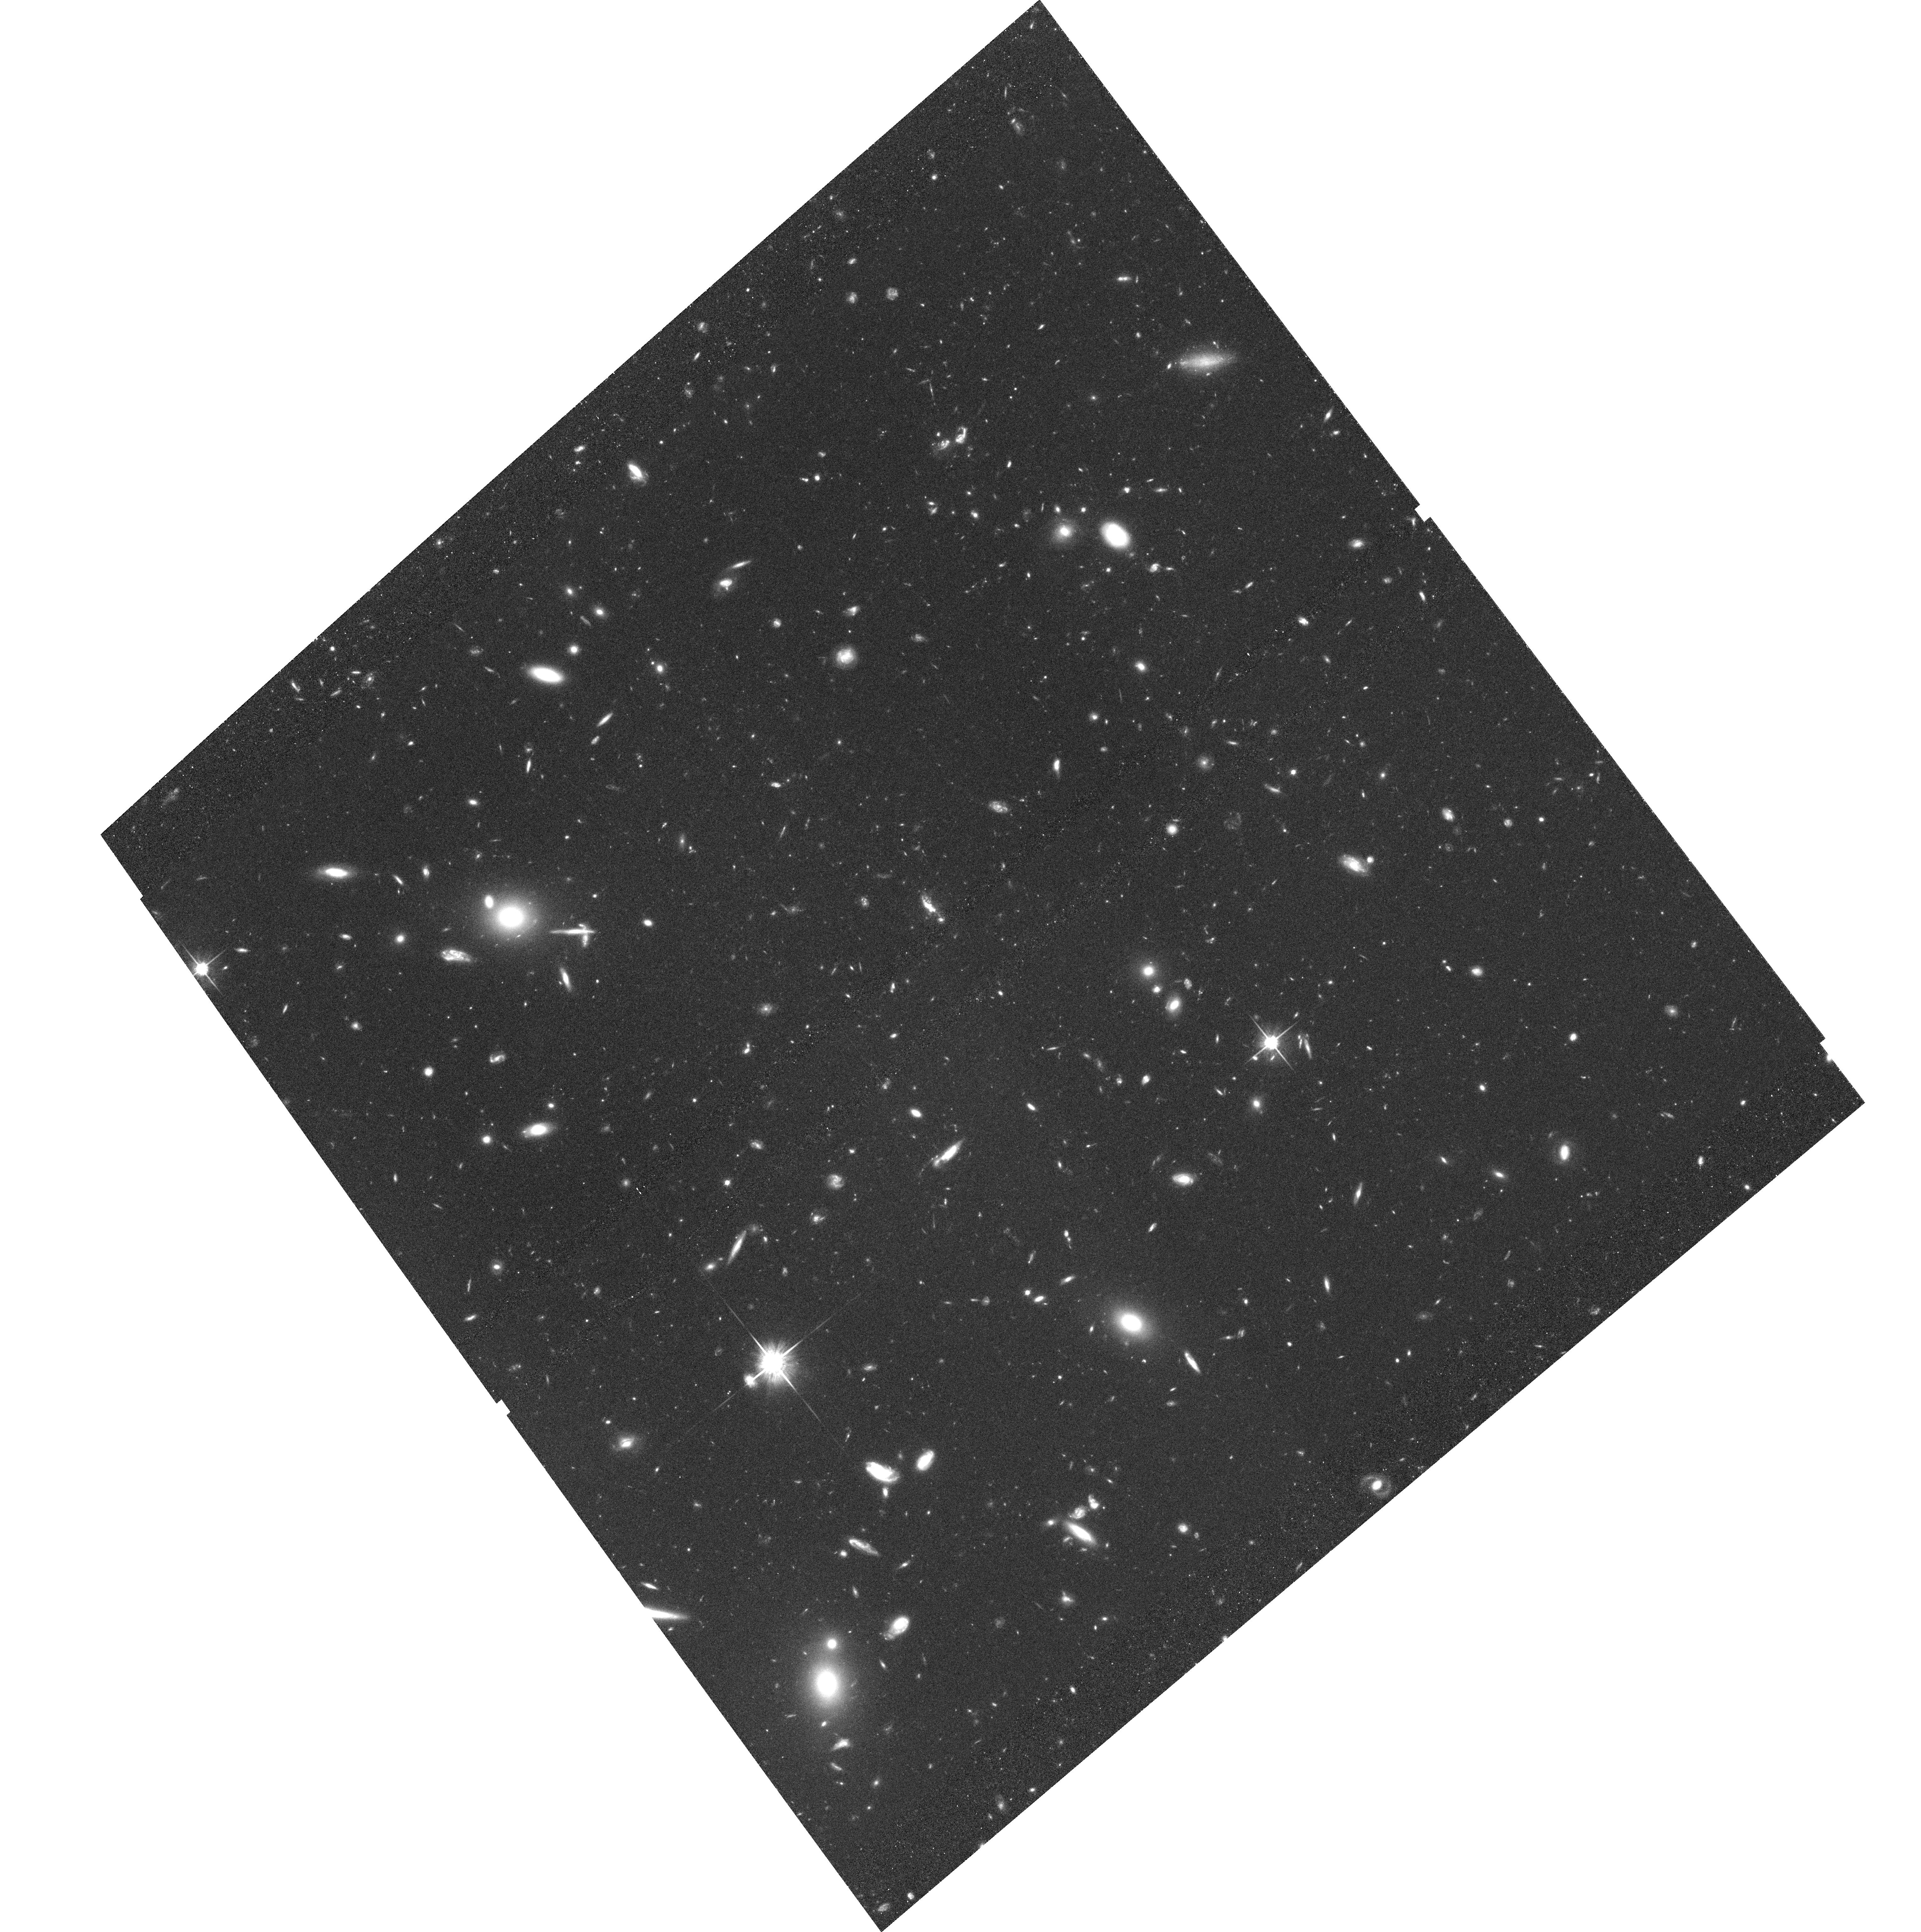
Target: MRC0139-273. Instrument: ACS/WFC. Filter: F814W. Exposure: 1.4 h. Observation ID: hst_9764_03_acs_wfc_f814w_j8nu03

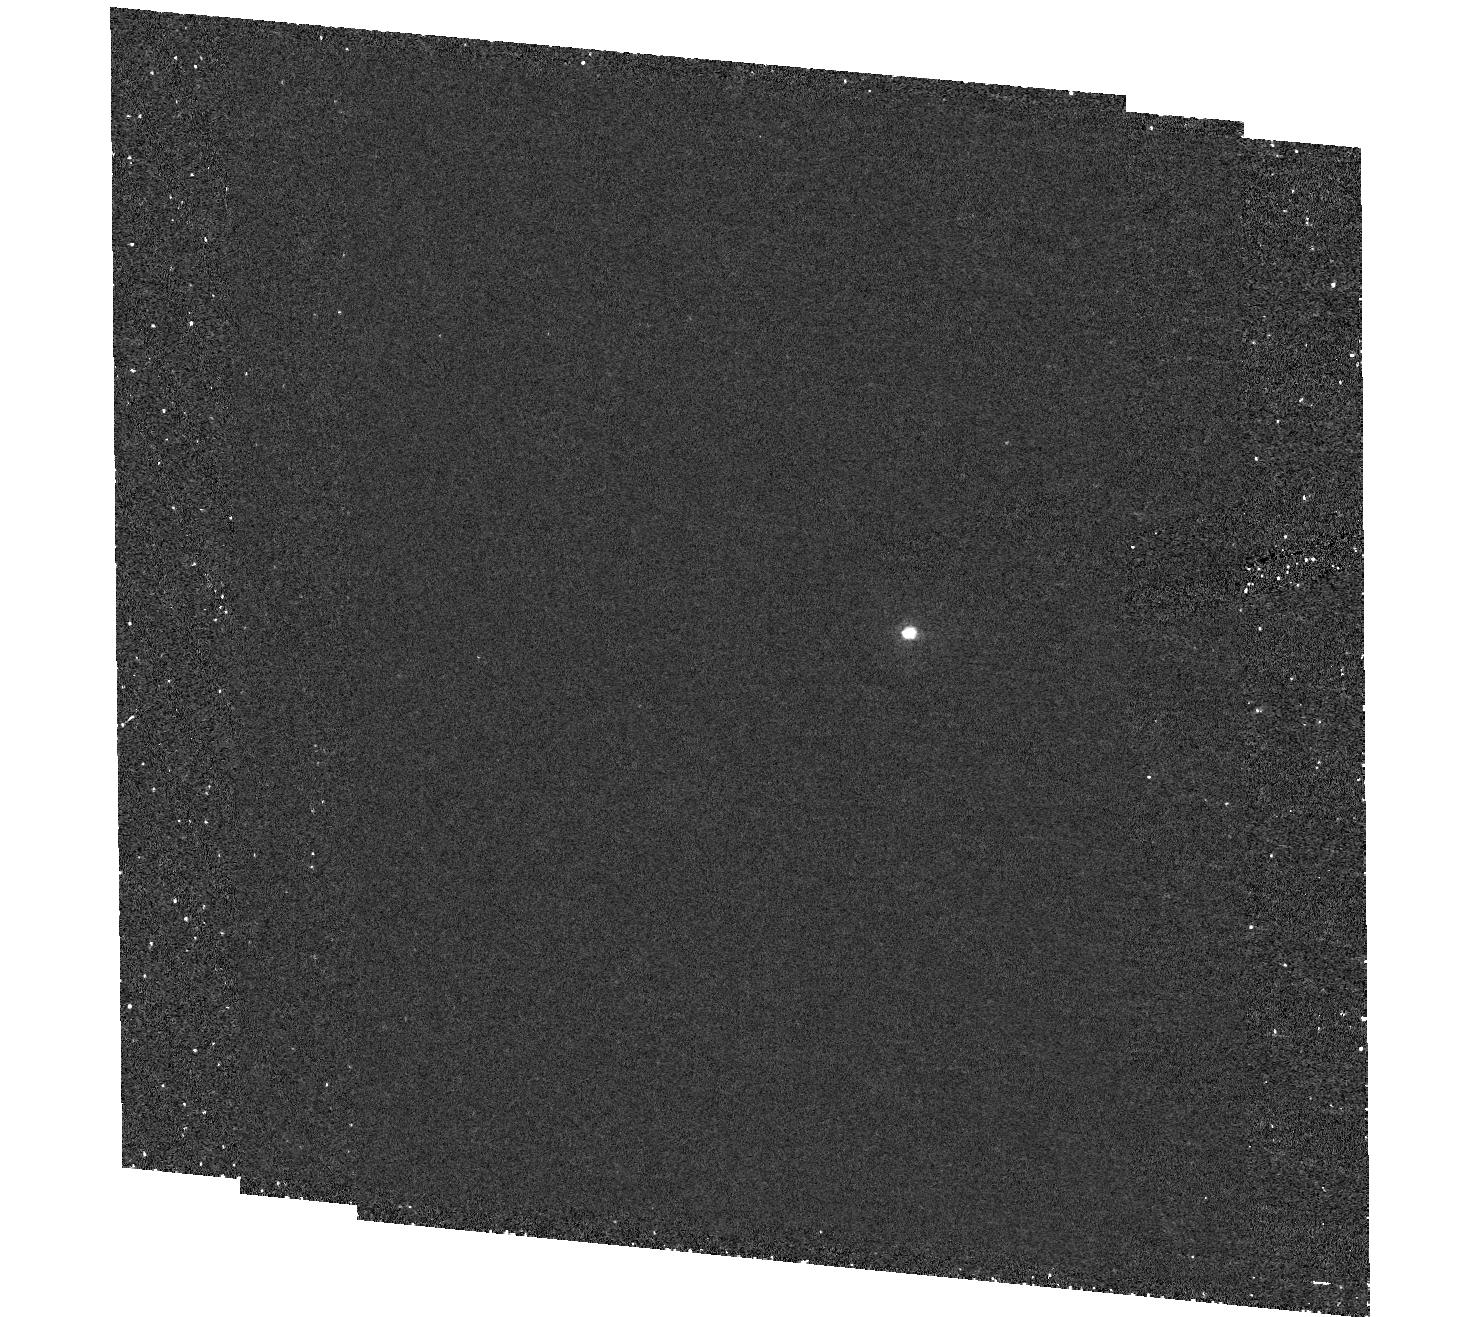
Target: field at RA 307.032°, Dec -15.356°. Instrument: ACS/HRC. Filter: F250W. Exposure: 1.9 h. Observation ID: hst_9764_05_acs_hrc_f250w_j8nu05

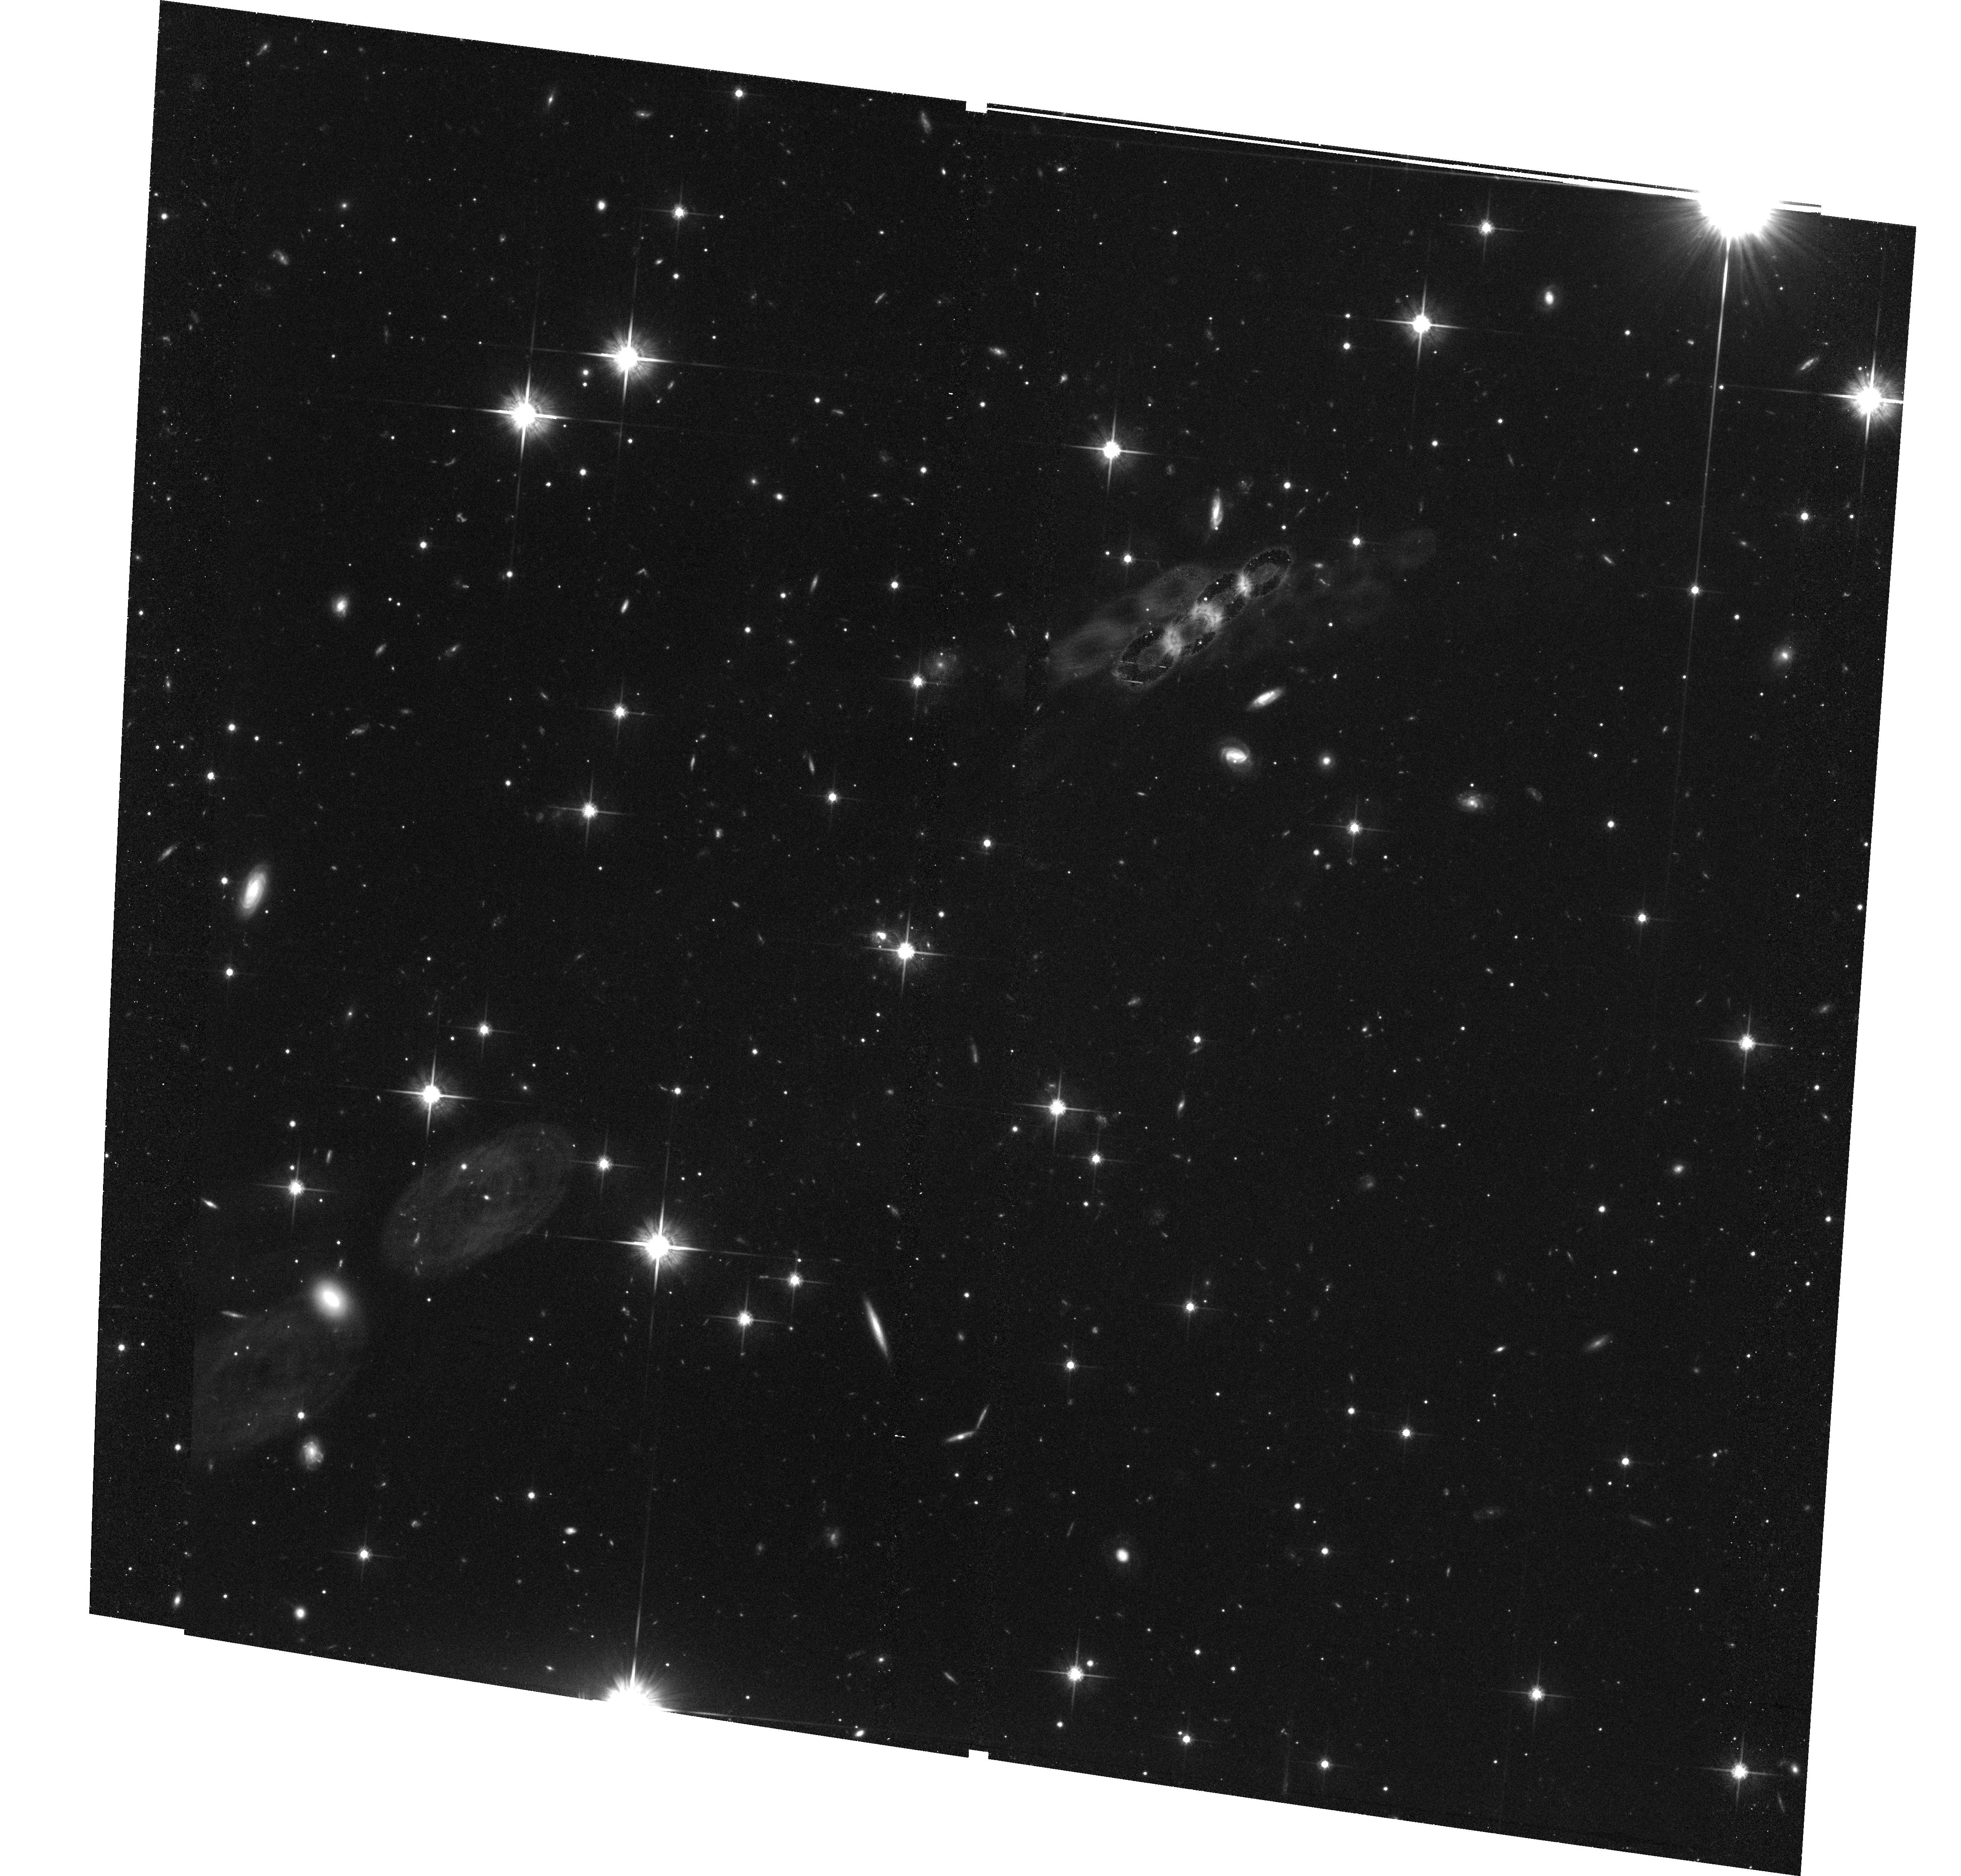
Target: MRC2025-155. Instrument: ACS/WFC. Filter: F814W. Exposure: 1.4 h. Observation ID: hst_9764_06_acs_wfc_f814w_j8nu06

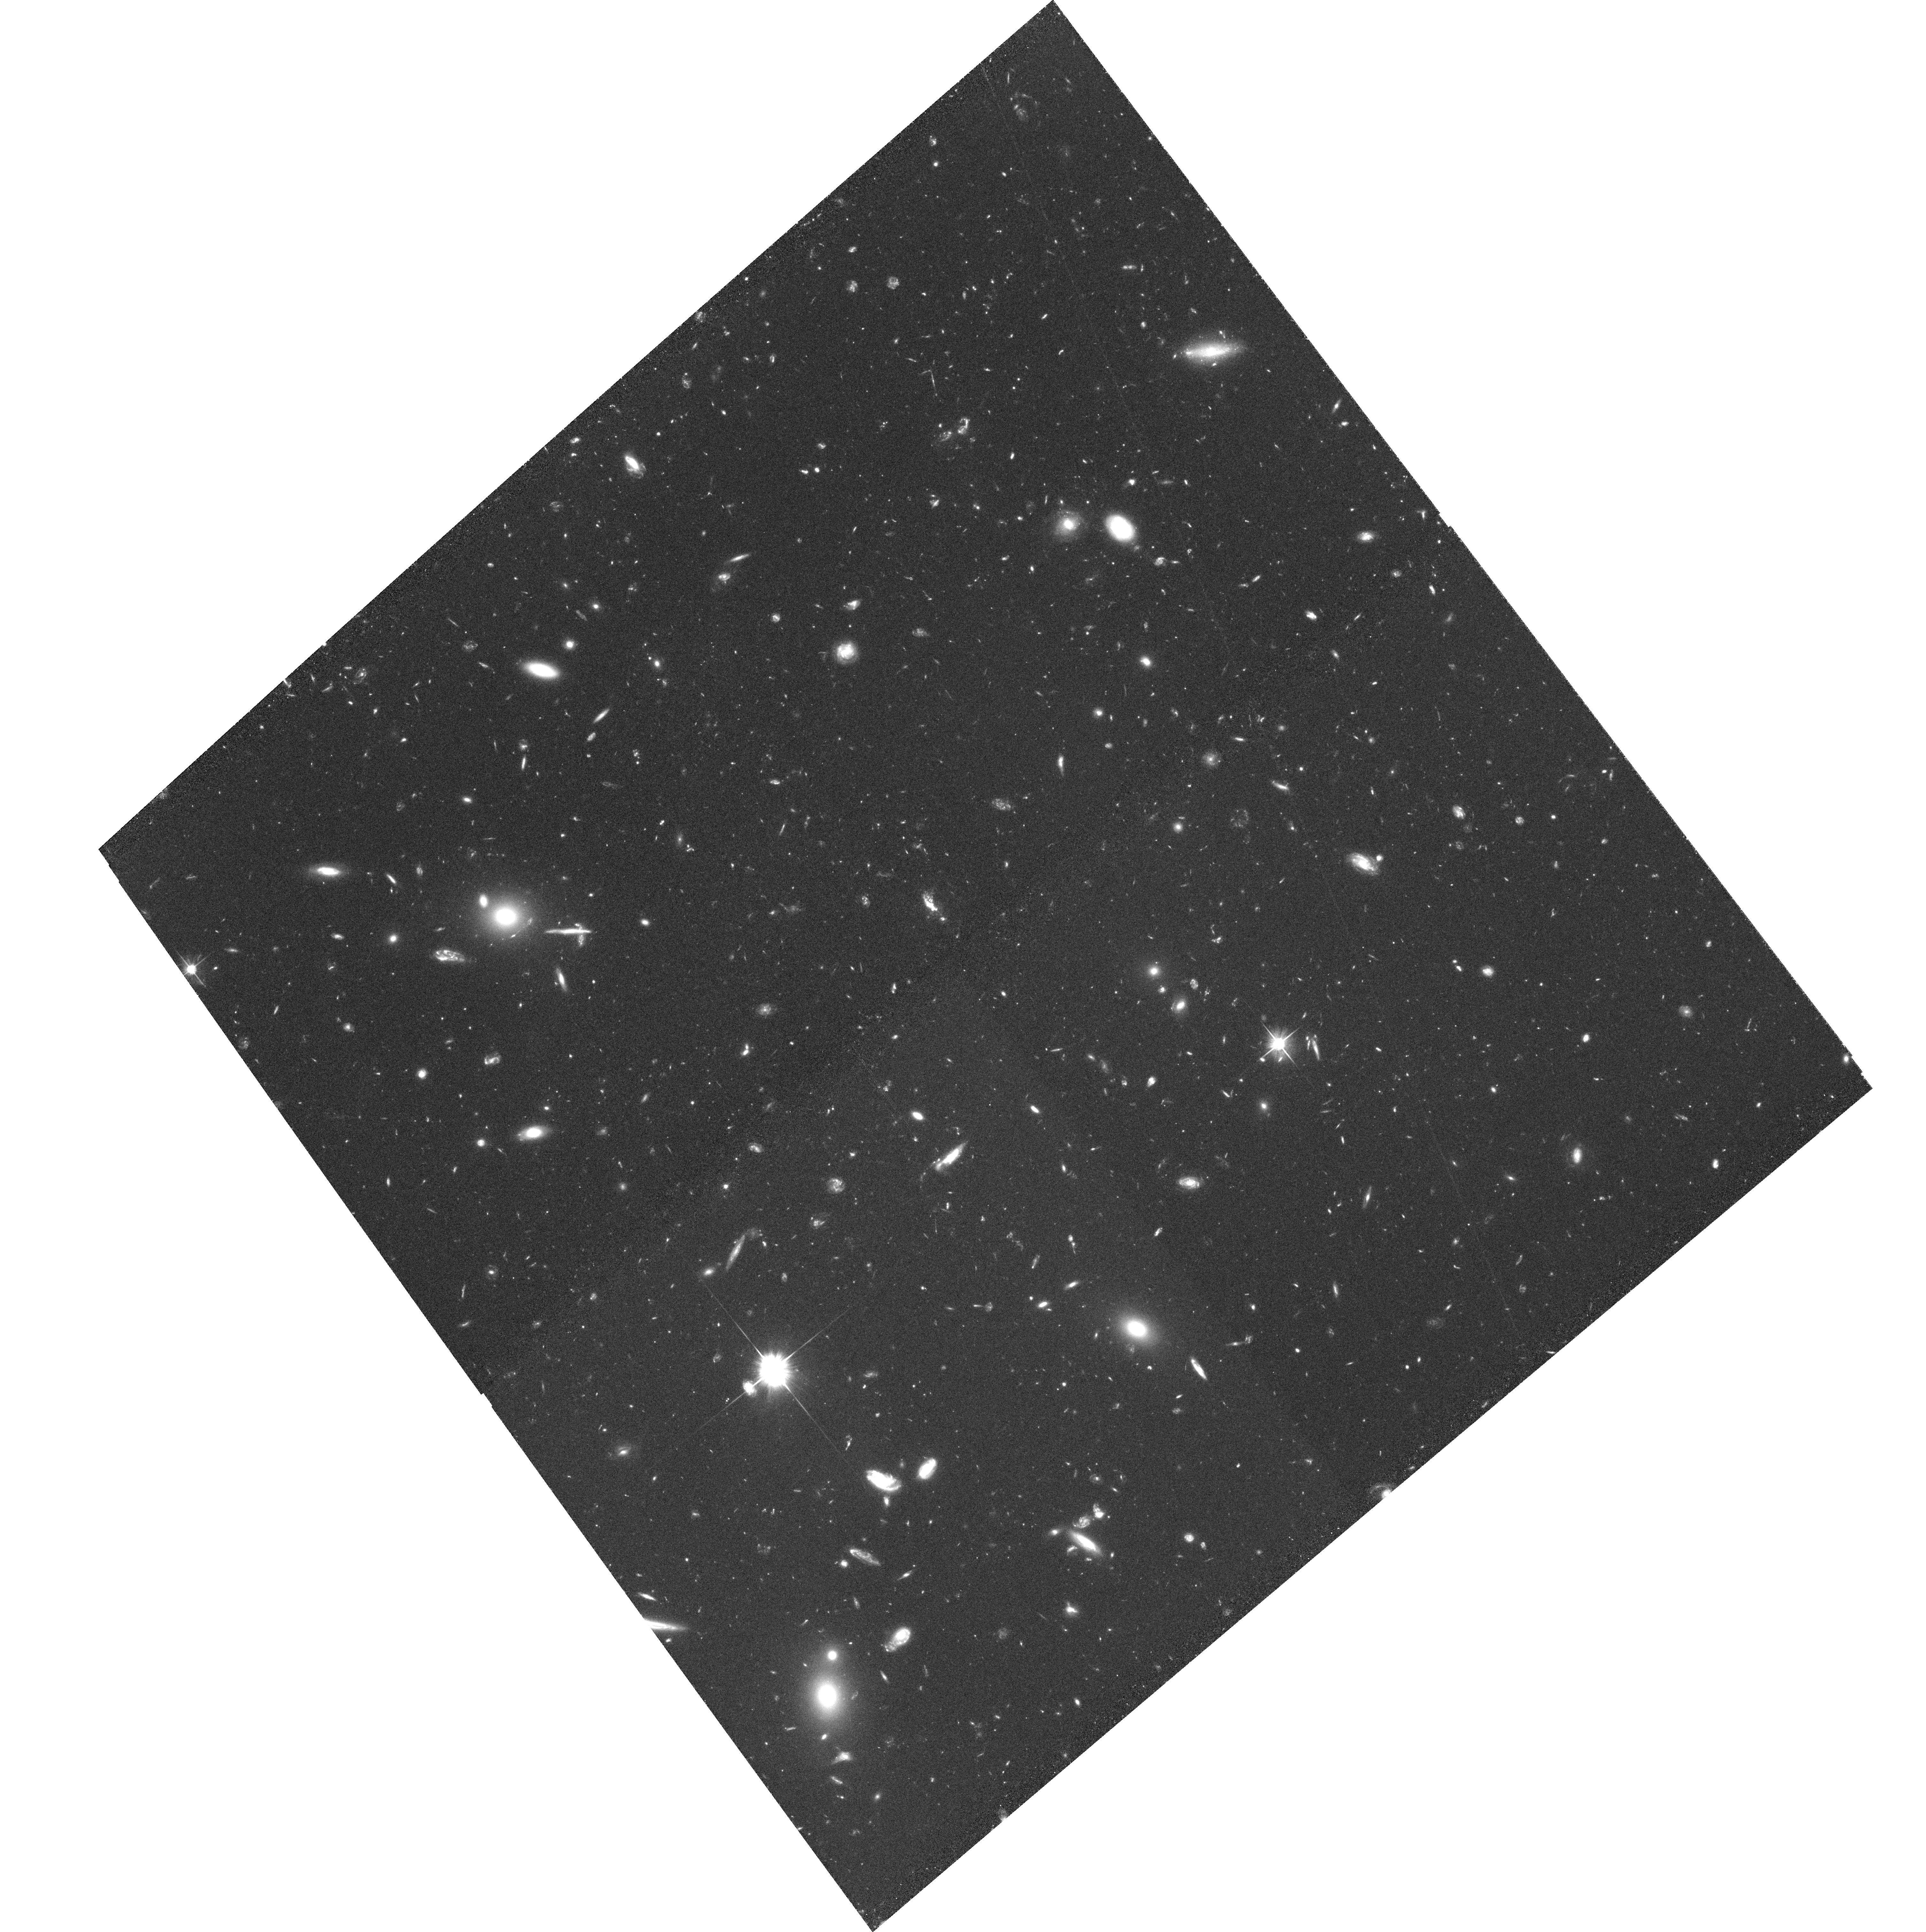
Target: MRC0139-273. Instrument: ACS/WFC. Filter: F606W. Exposure: 2.1 h. Observation ID: hst_9764_01_acs_wfc_f606w_j8nu01

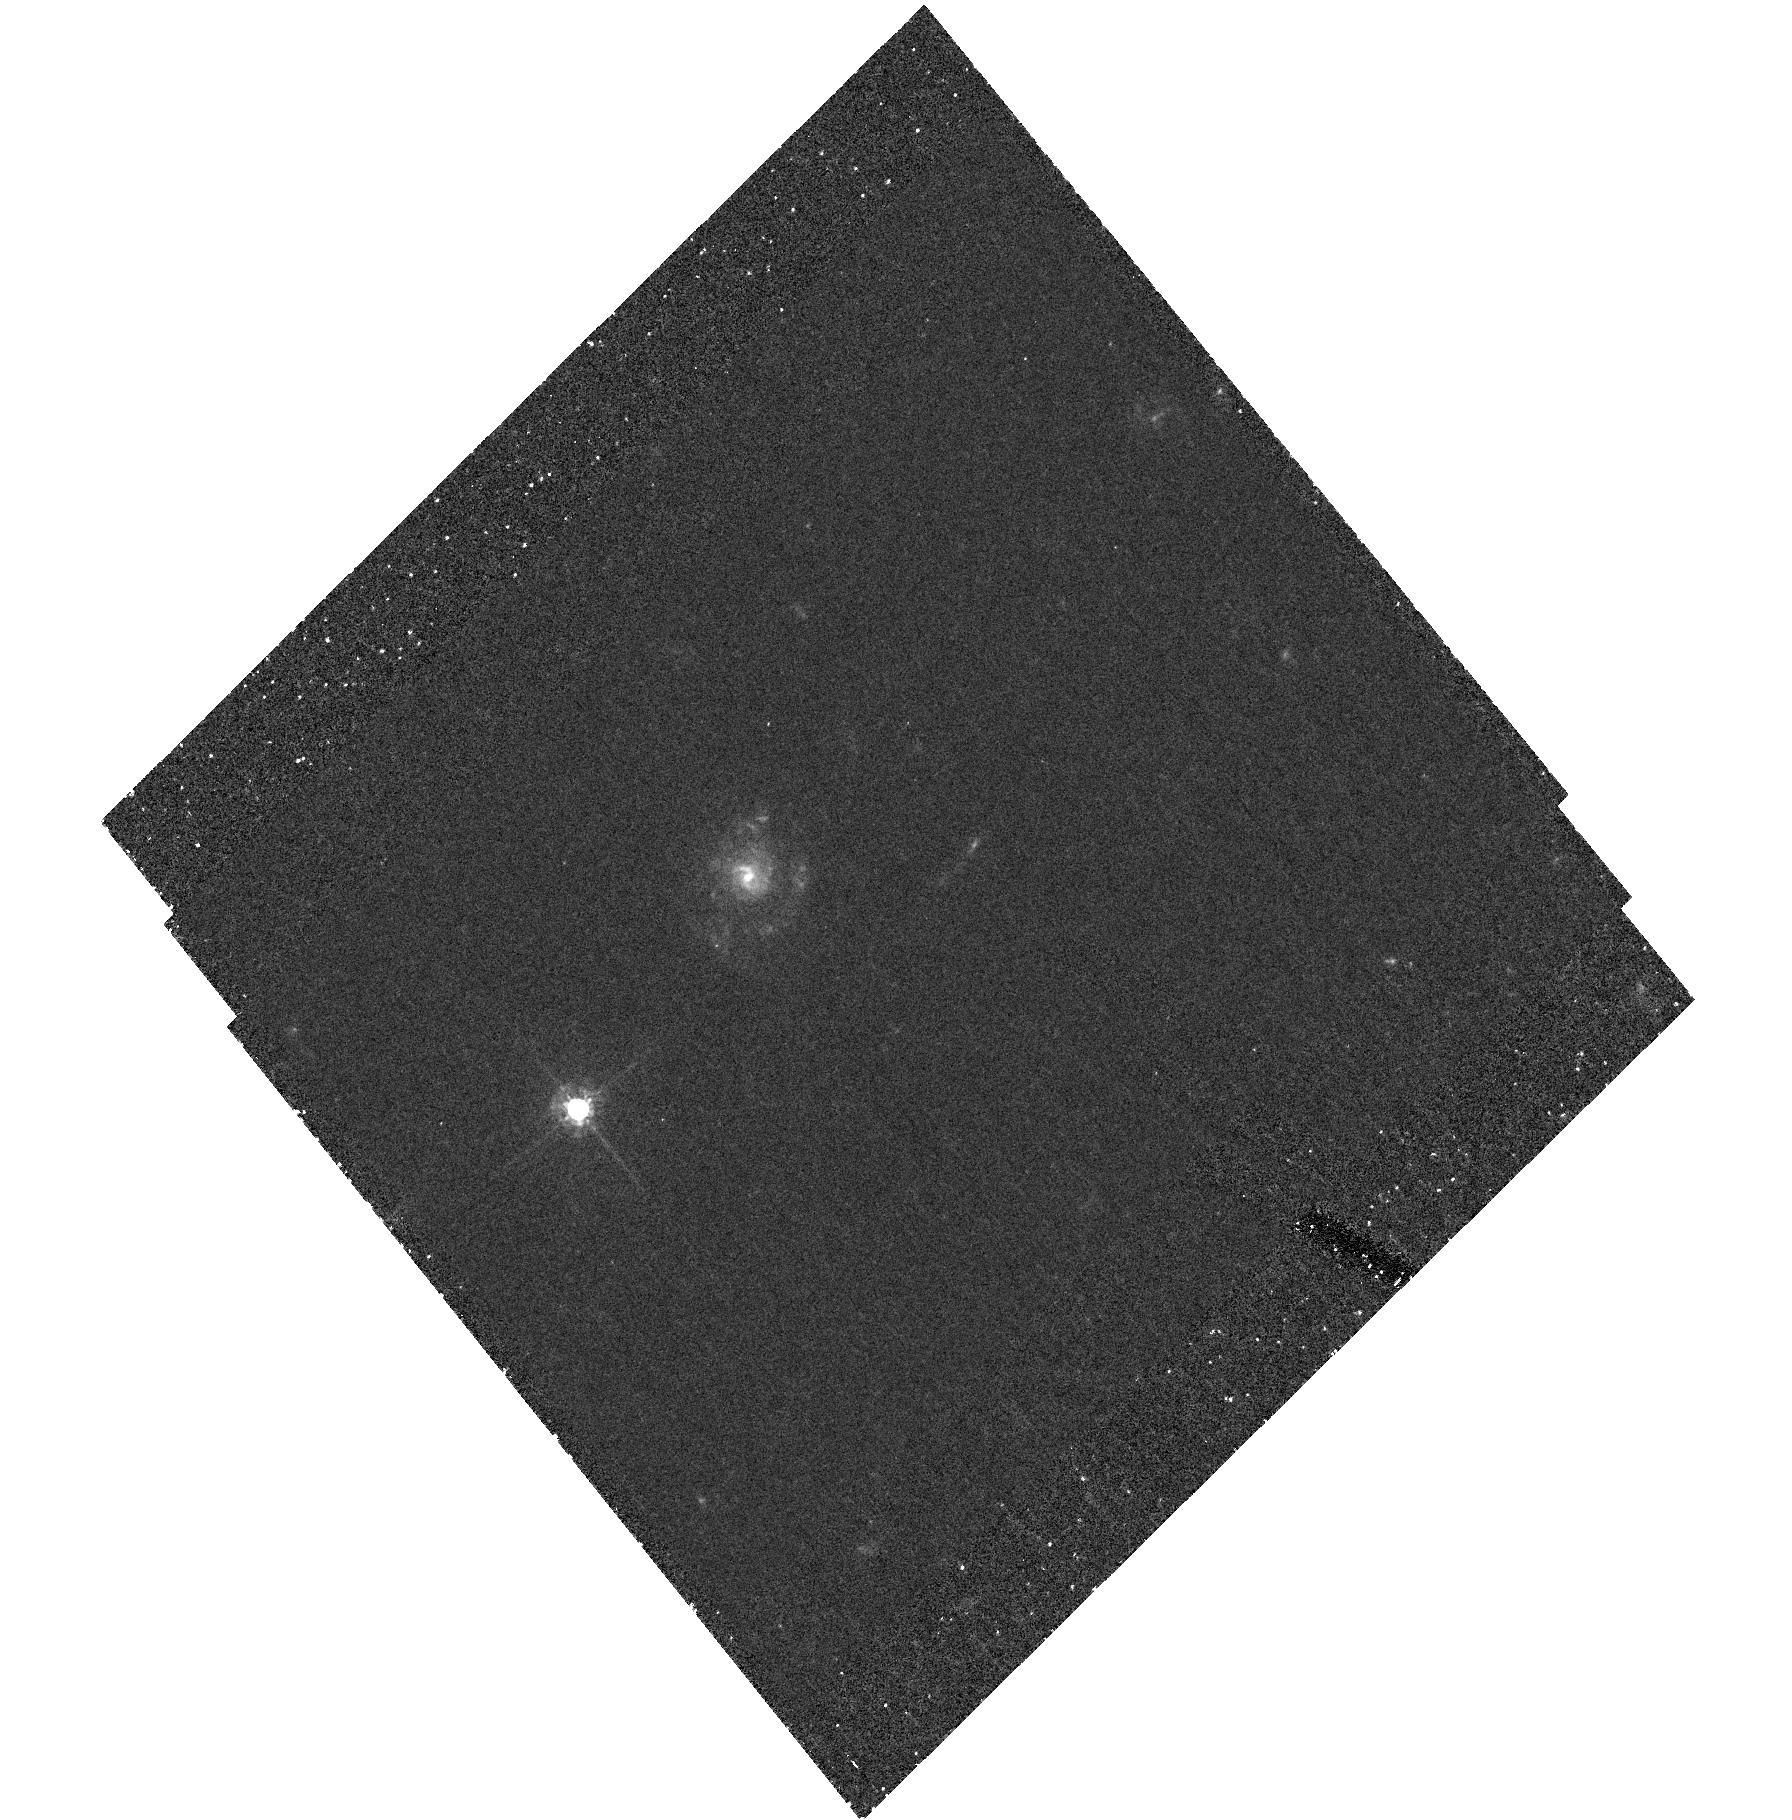
Target: field at RA 25.364°, Dec -27.103°. Instrument: ACS/HRC. Filter: F555W. Exposure: 1.9 h. Observation ID: hst_9764_01_acs_hrc_f555w_j8nu01

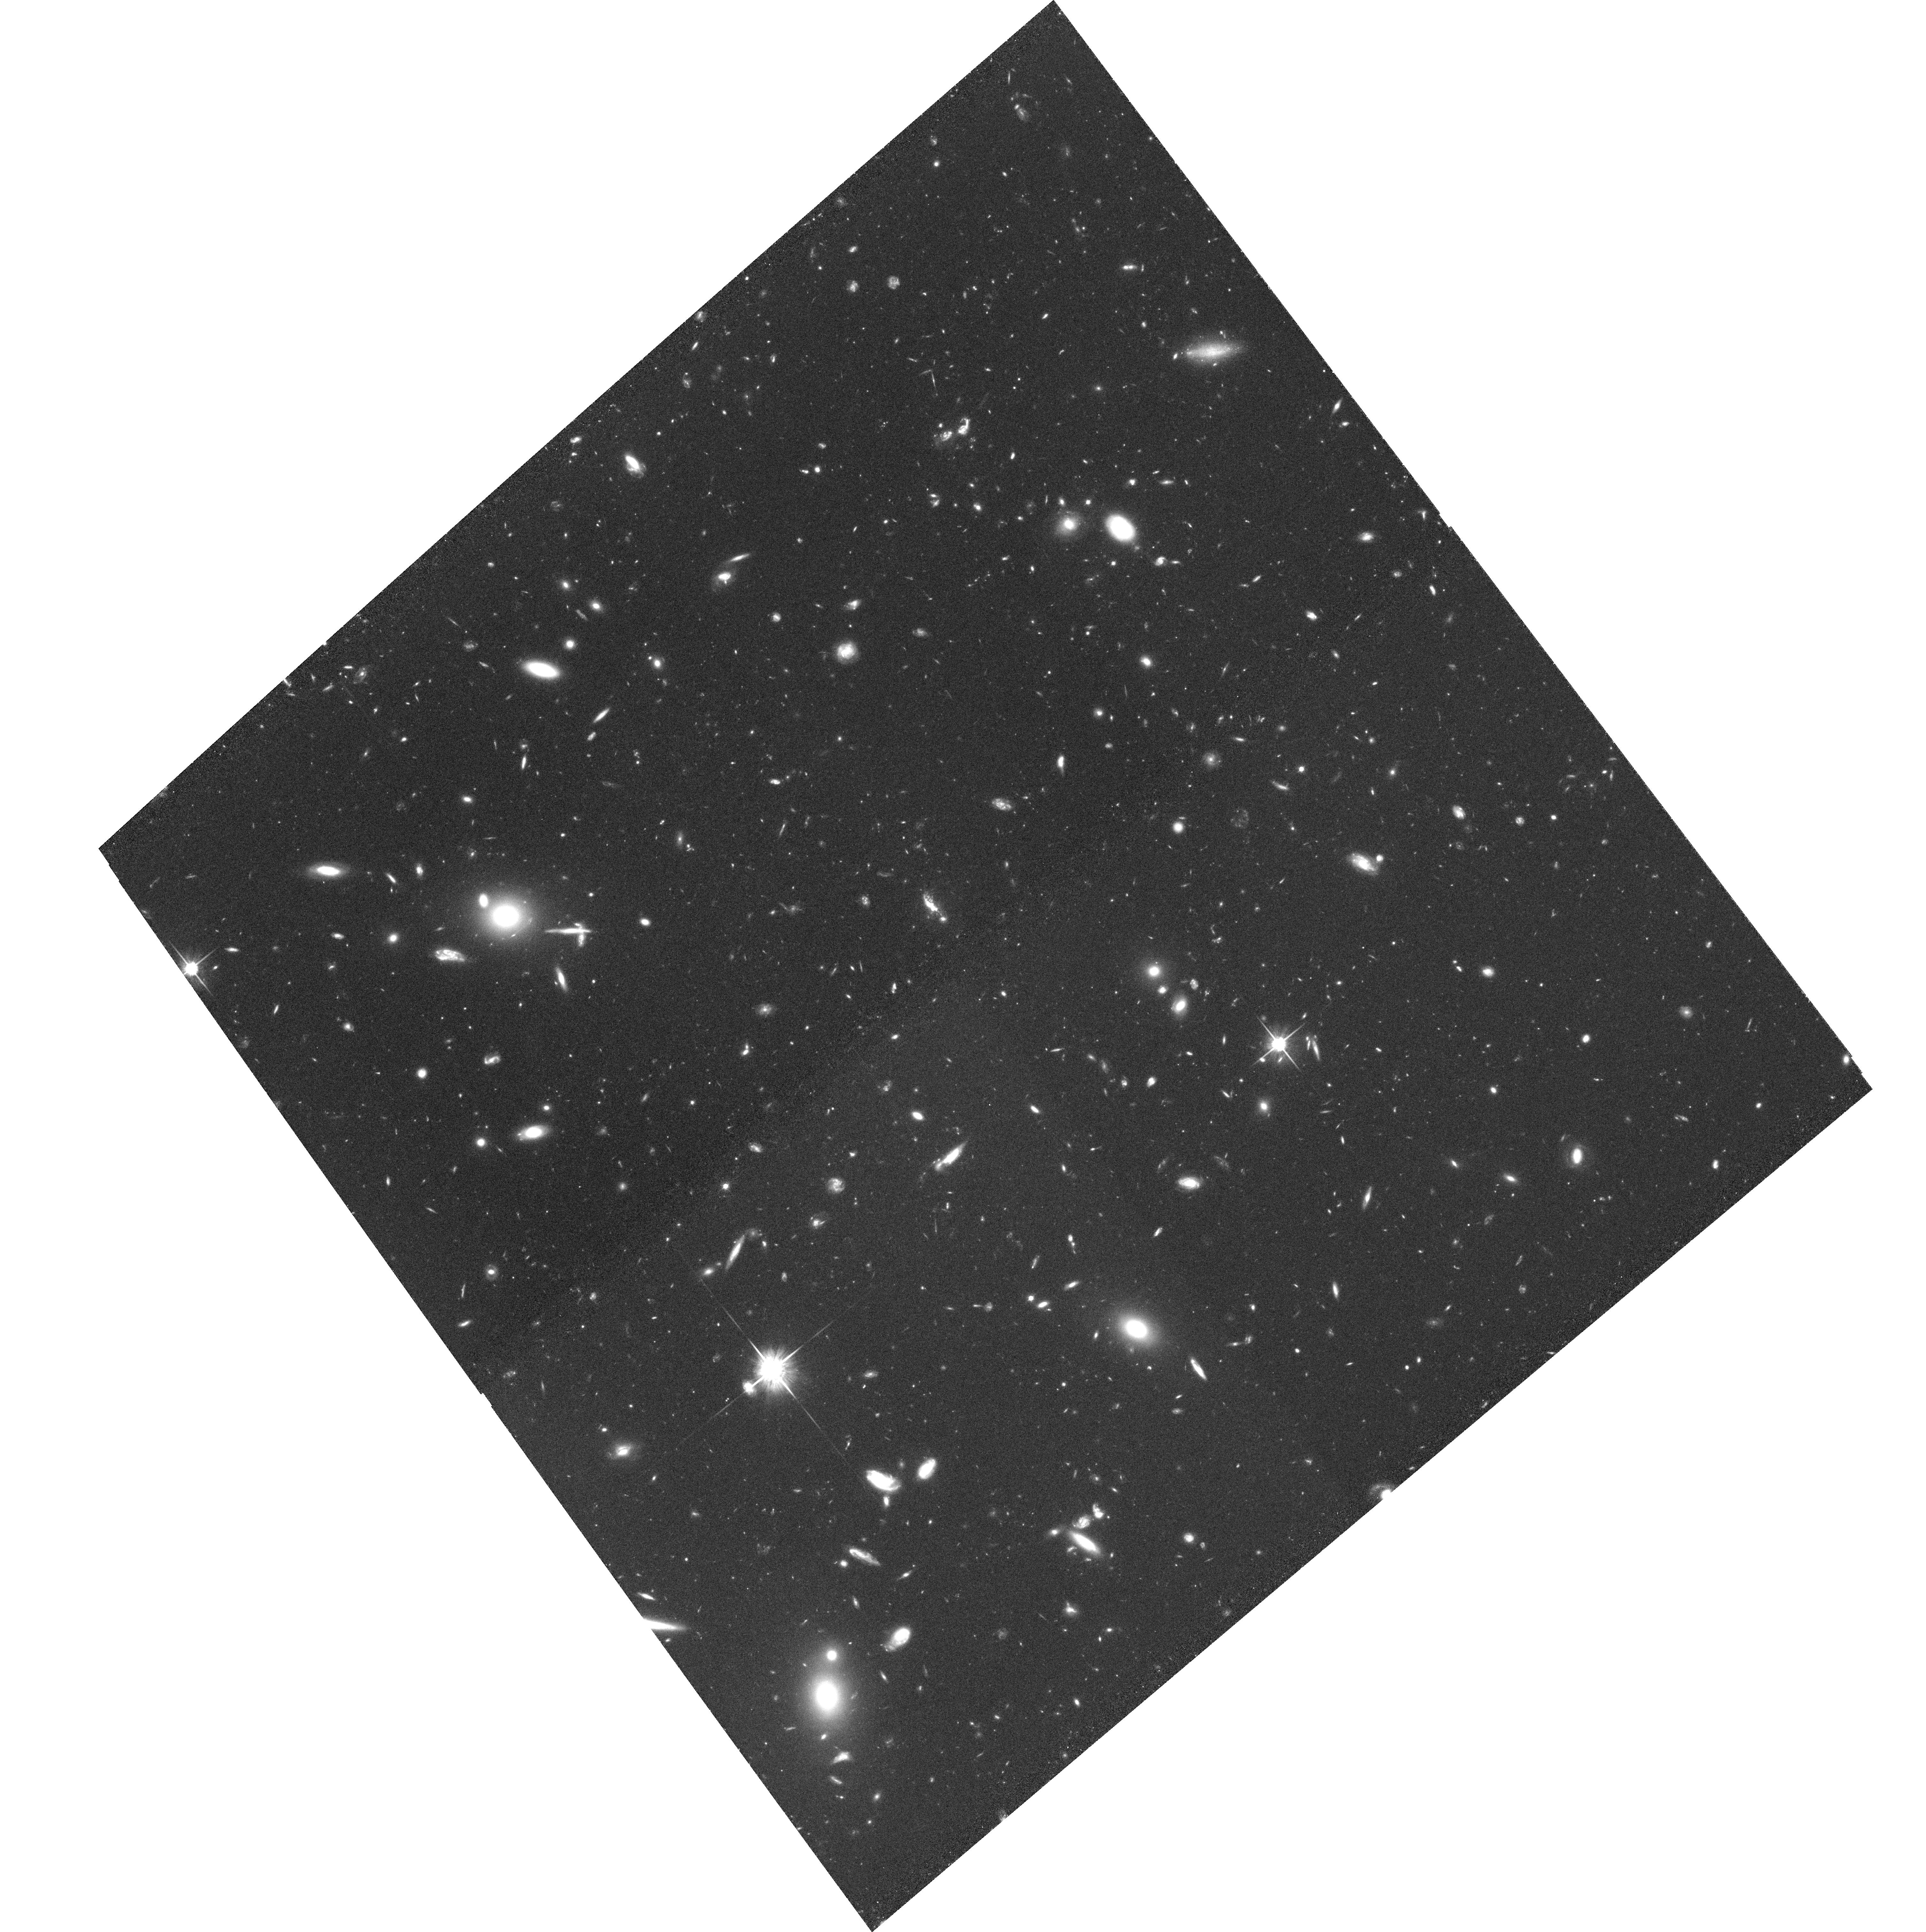
Target: MRC0139-273. Instrument: ACS/WFC. Filter: F814W. Exposure: 2.1 h. Observation ID: hst_9764_02_acs_wfc_f814w_j8nu02

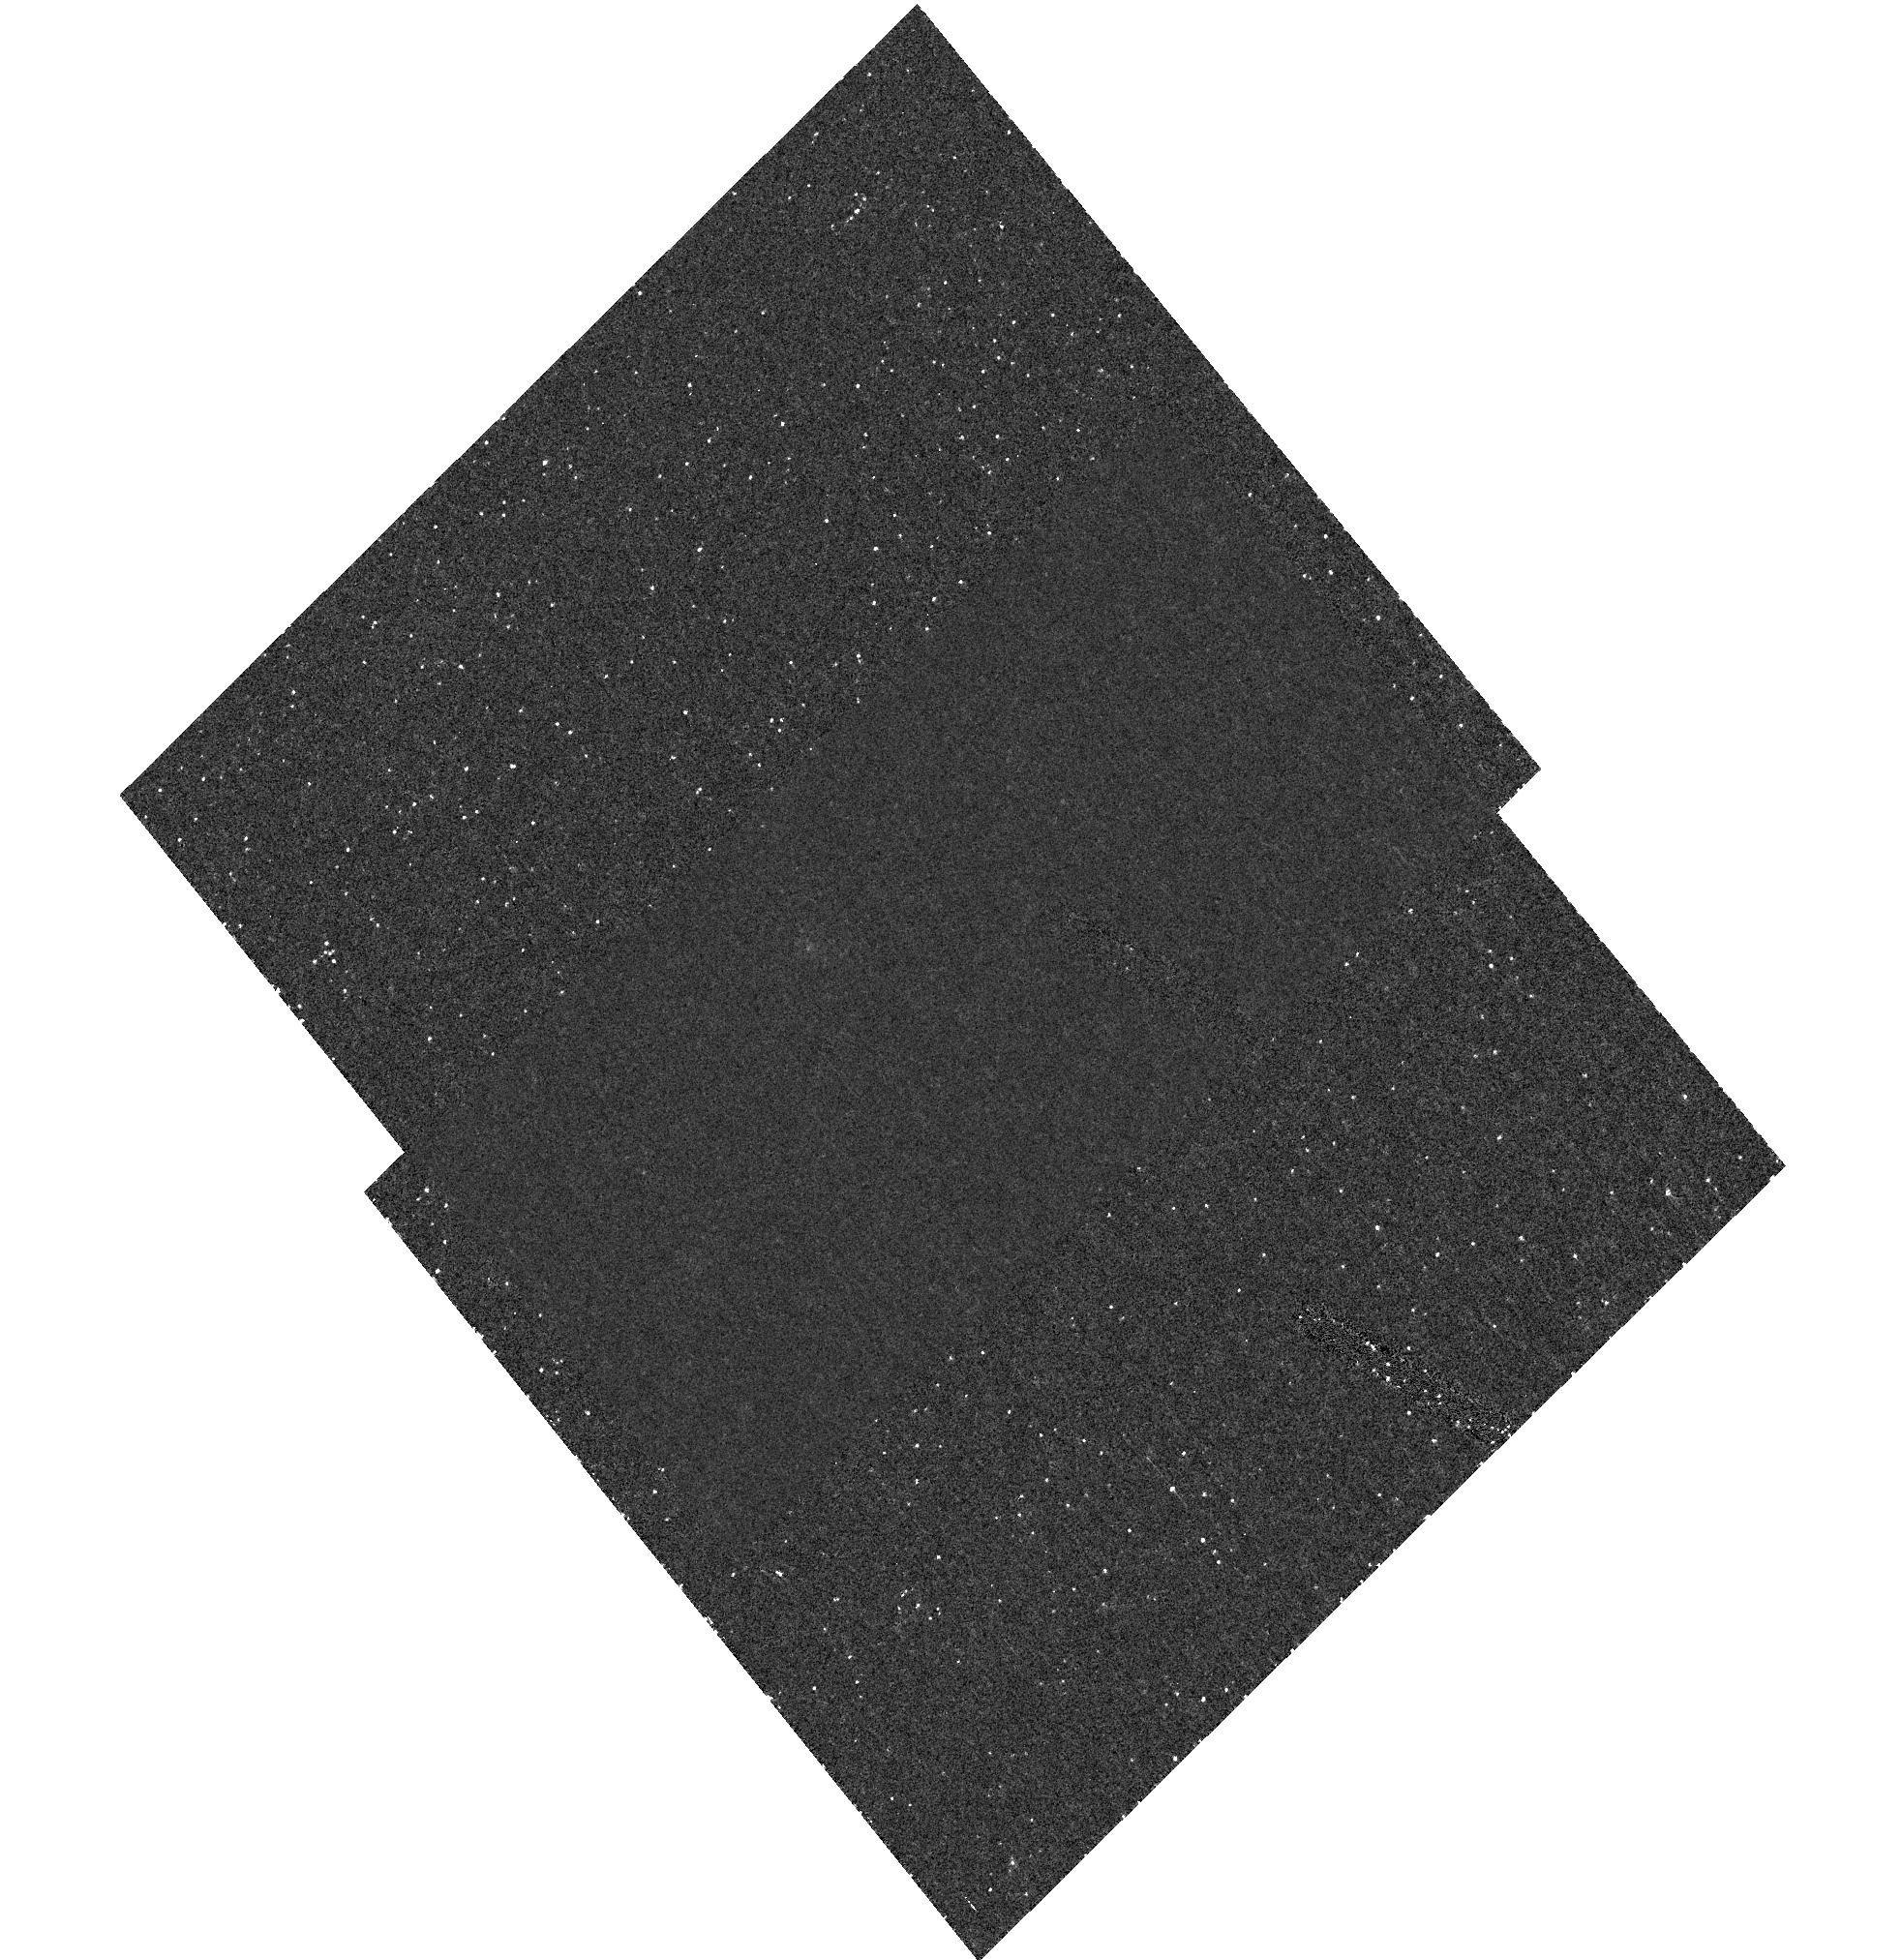
Target: field at RA 25.364°, Dec -27.103°. Instrument: ACS/HRC. Filter: F250W. Exposure: 1.2 h. Observation ID: hst_9764_03_acs_hrc_f250w_j8nu03

Elliptical galaxies in z~1.5 clusters (PI: Best, Philip N.)

Giant elliptical galaxies offer can some of the tightest constraints on models of galaxy formation. Recent observations have shown significant inconsistencies between their properties and the predictions of the currently popular hierarchical clustering models. Many outstanding questions about the nature and evolution of these objects can best (or only) be addressed by extending studies of cluster ellipticals out to z>1. Recently we have identified large overdensities of red galaxies, strongly clustered around powerful radio sources at z~1.5. We propose to image our two richest fields, of Abell Class 0-1 richness, using the F814W and F606W filters on the ACS/WFC. Our goals are to investigate: (1) Galaxy morphologies: we will determine the bulge fractions of the red cluster galaxies, to confirm that they are early-types, and measure their characteristic radii to investigate their evolutionary status. (2) Colour gradients: we will search for colour gradients indicative of recent star formation (particularly blue cores), or inhomogeneities in the internal colours which might be indicative of recent assembly. (3) Cluster membership: with two additional colours we will obtain accurate photometric redshift estimates for all galaxies. Combined with studies of nearby clusters and of field ellipticals, our results will place very tight constraints on the formation of the most massive galaxies.